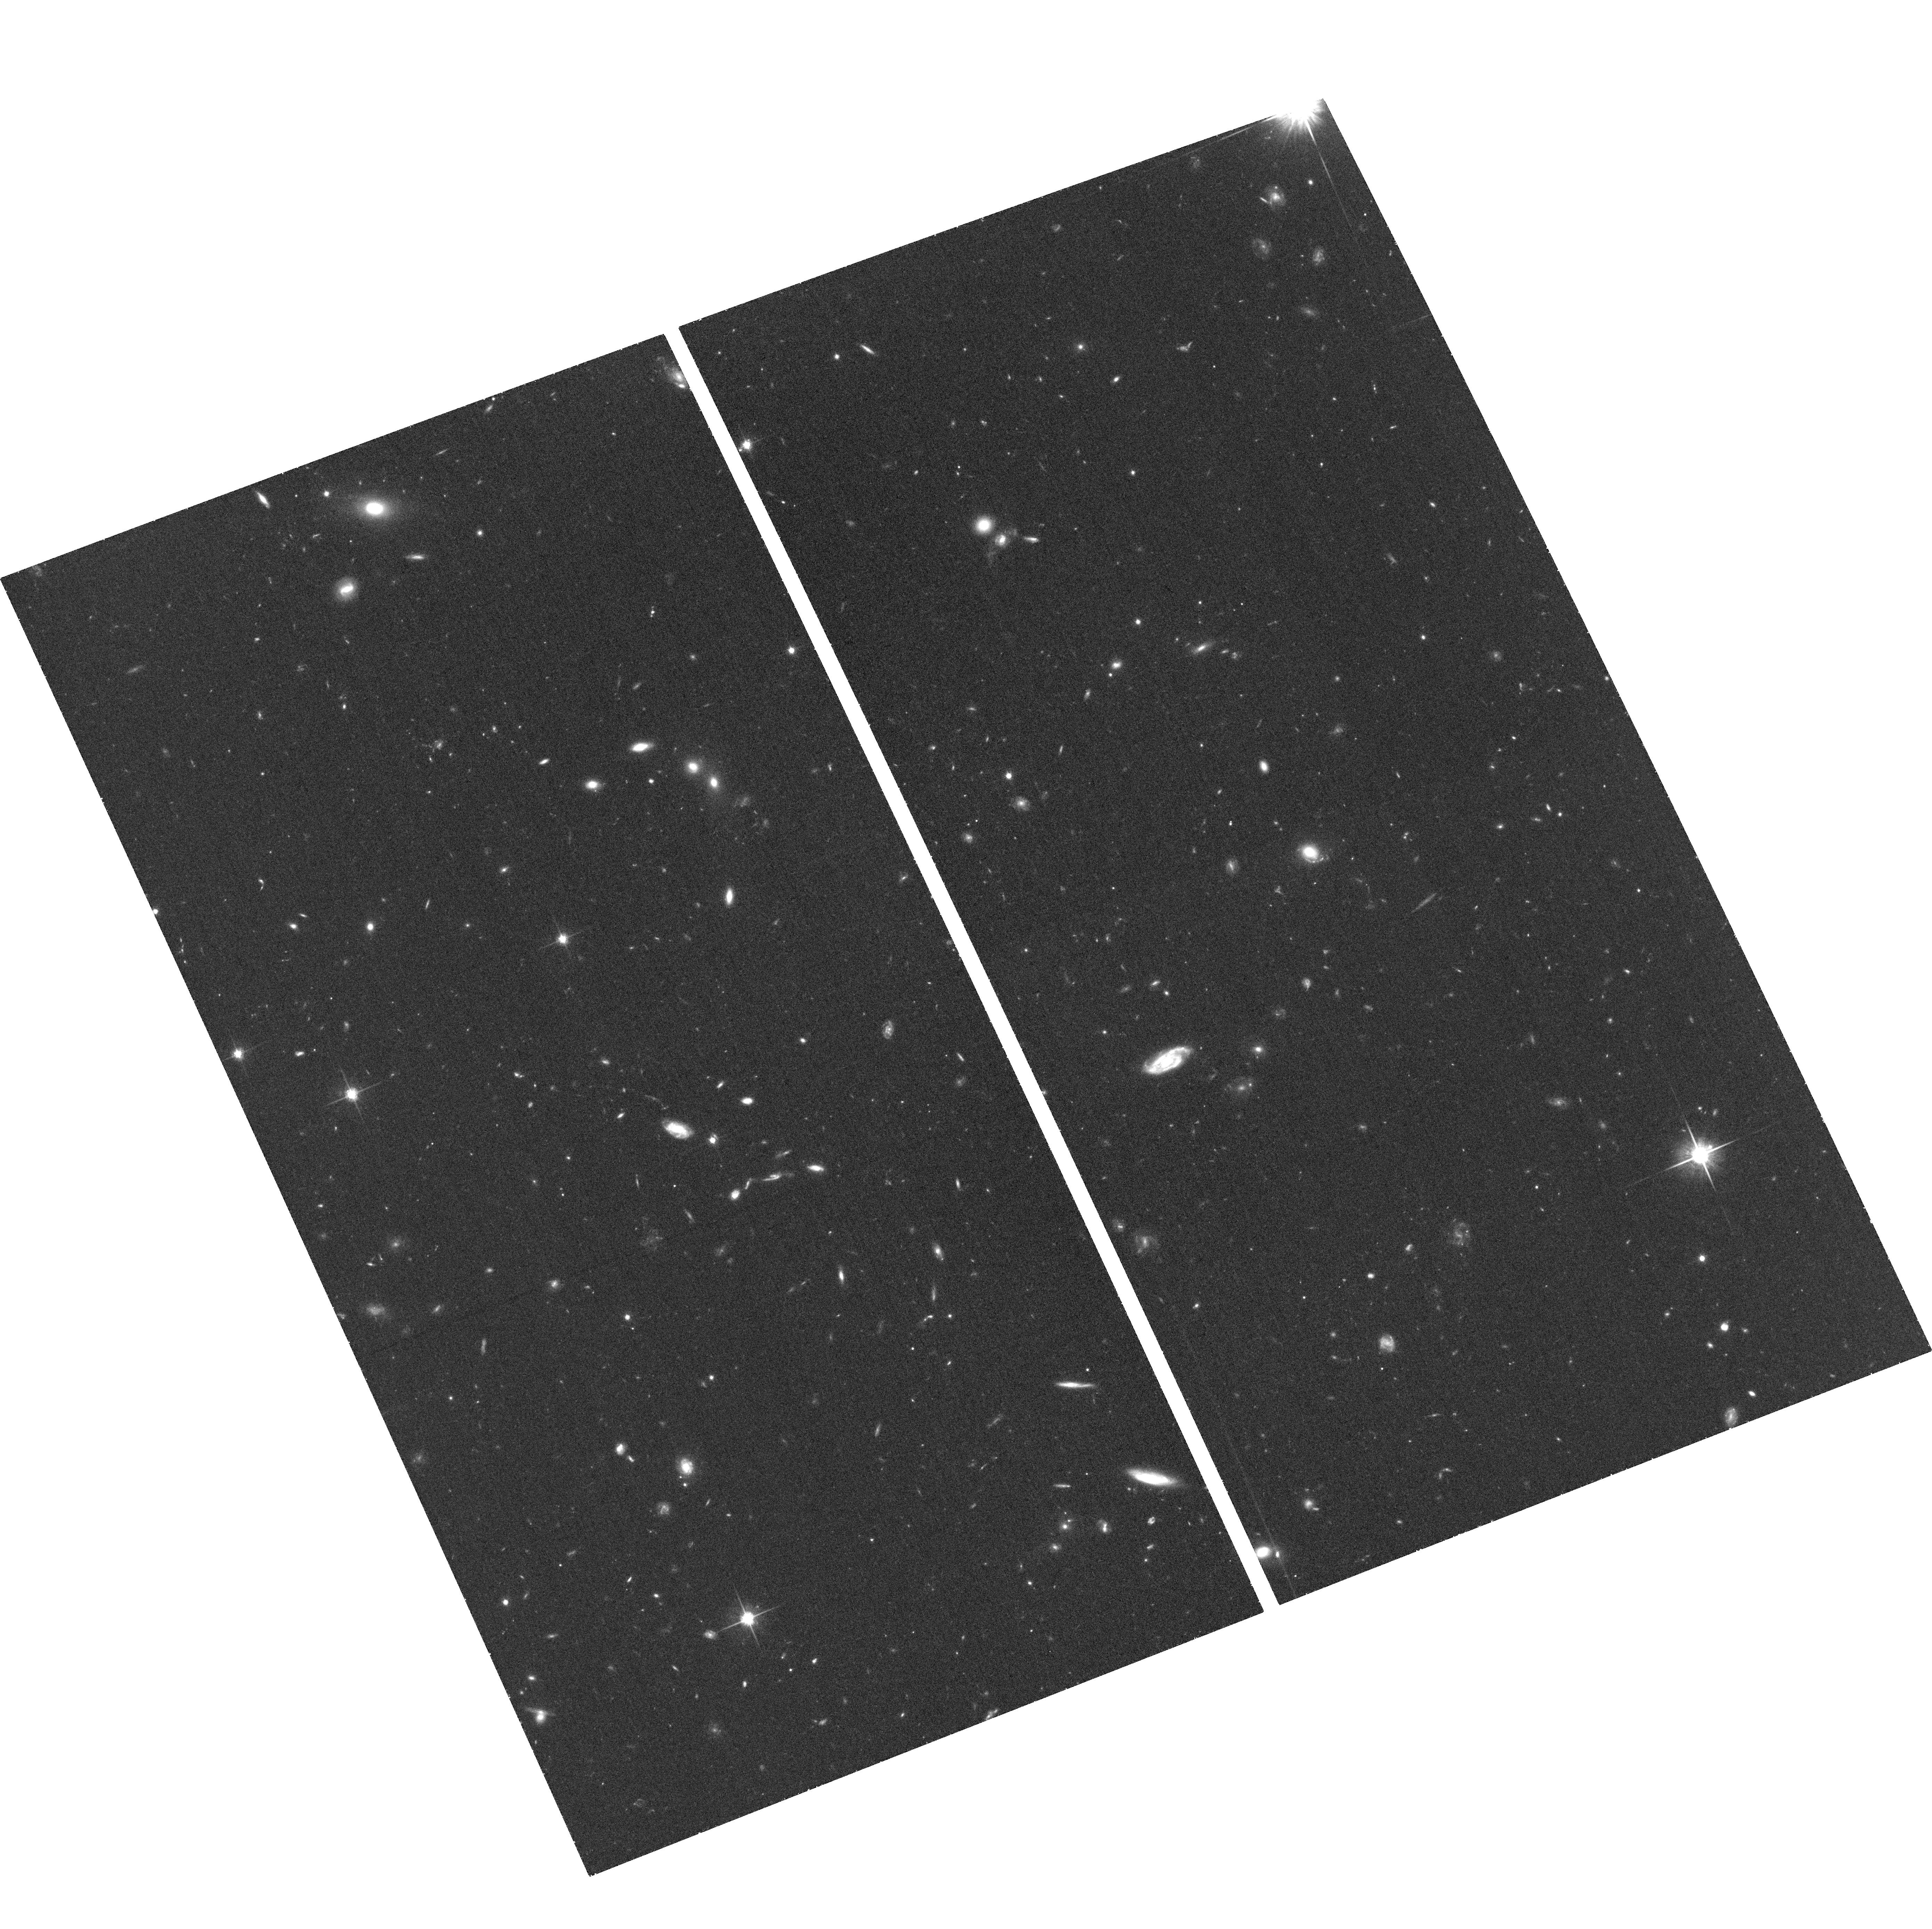
Target: SDSSJ0840+5051. Instrument: ACS/WFC. Filter: F814W. Exposure: 40 min. Observation ID: hst_12209_10_acs_wfc_f814w_jbiv10

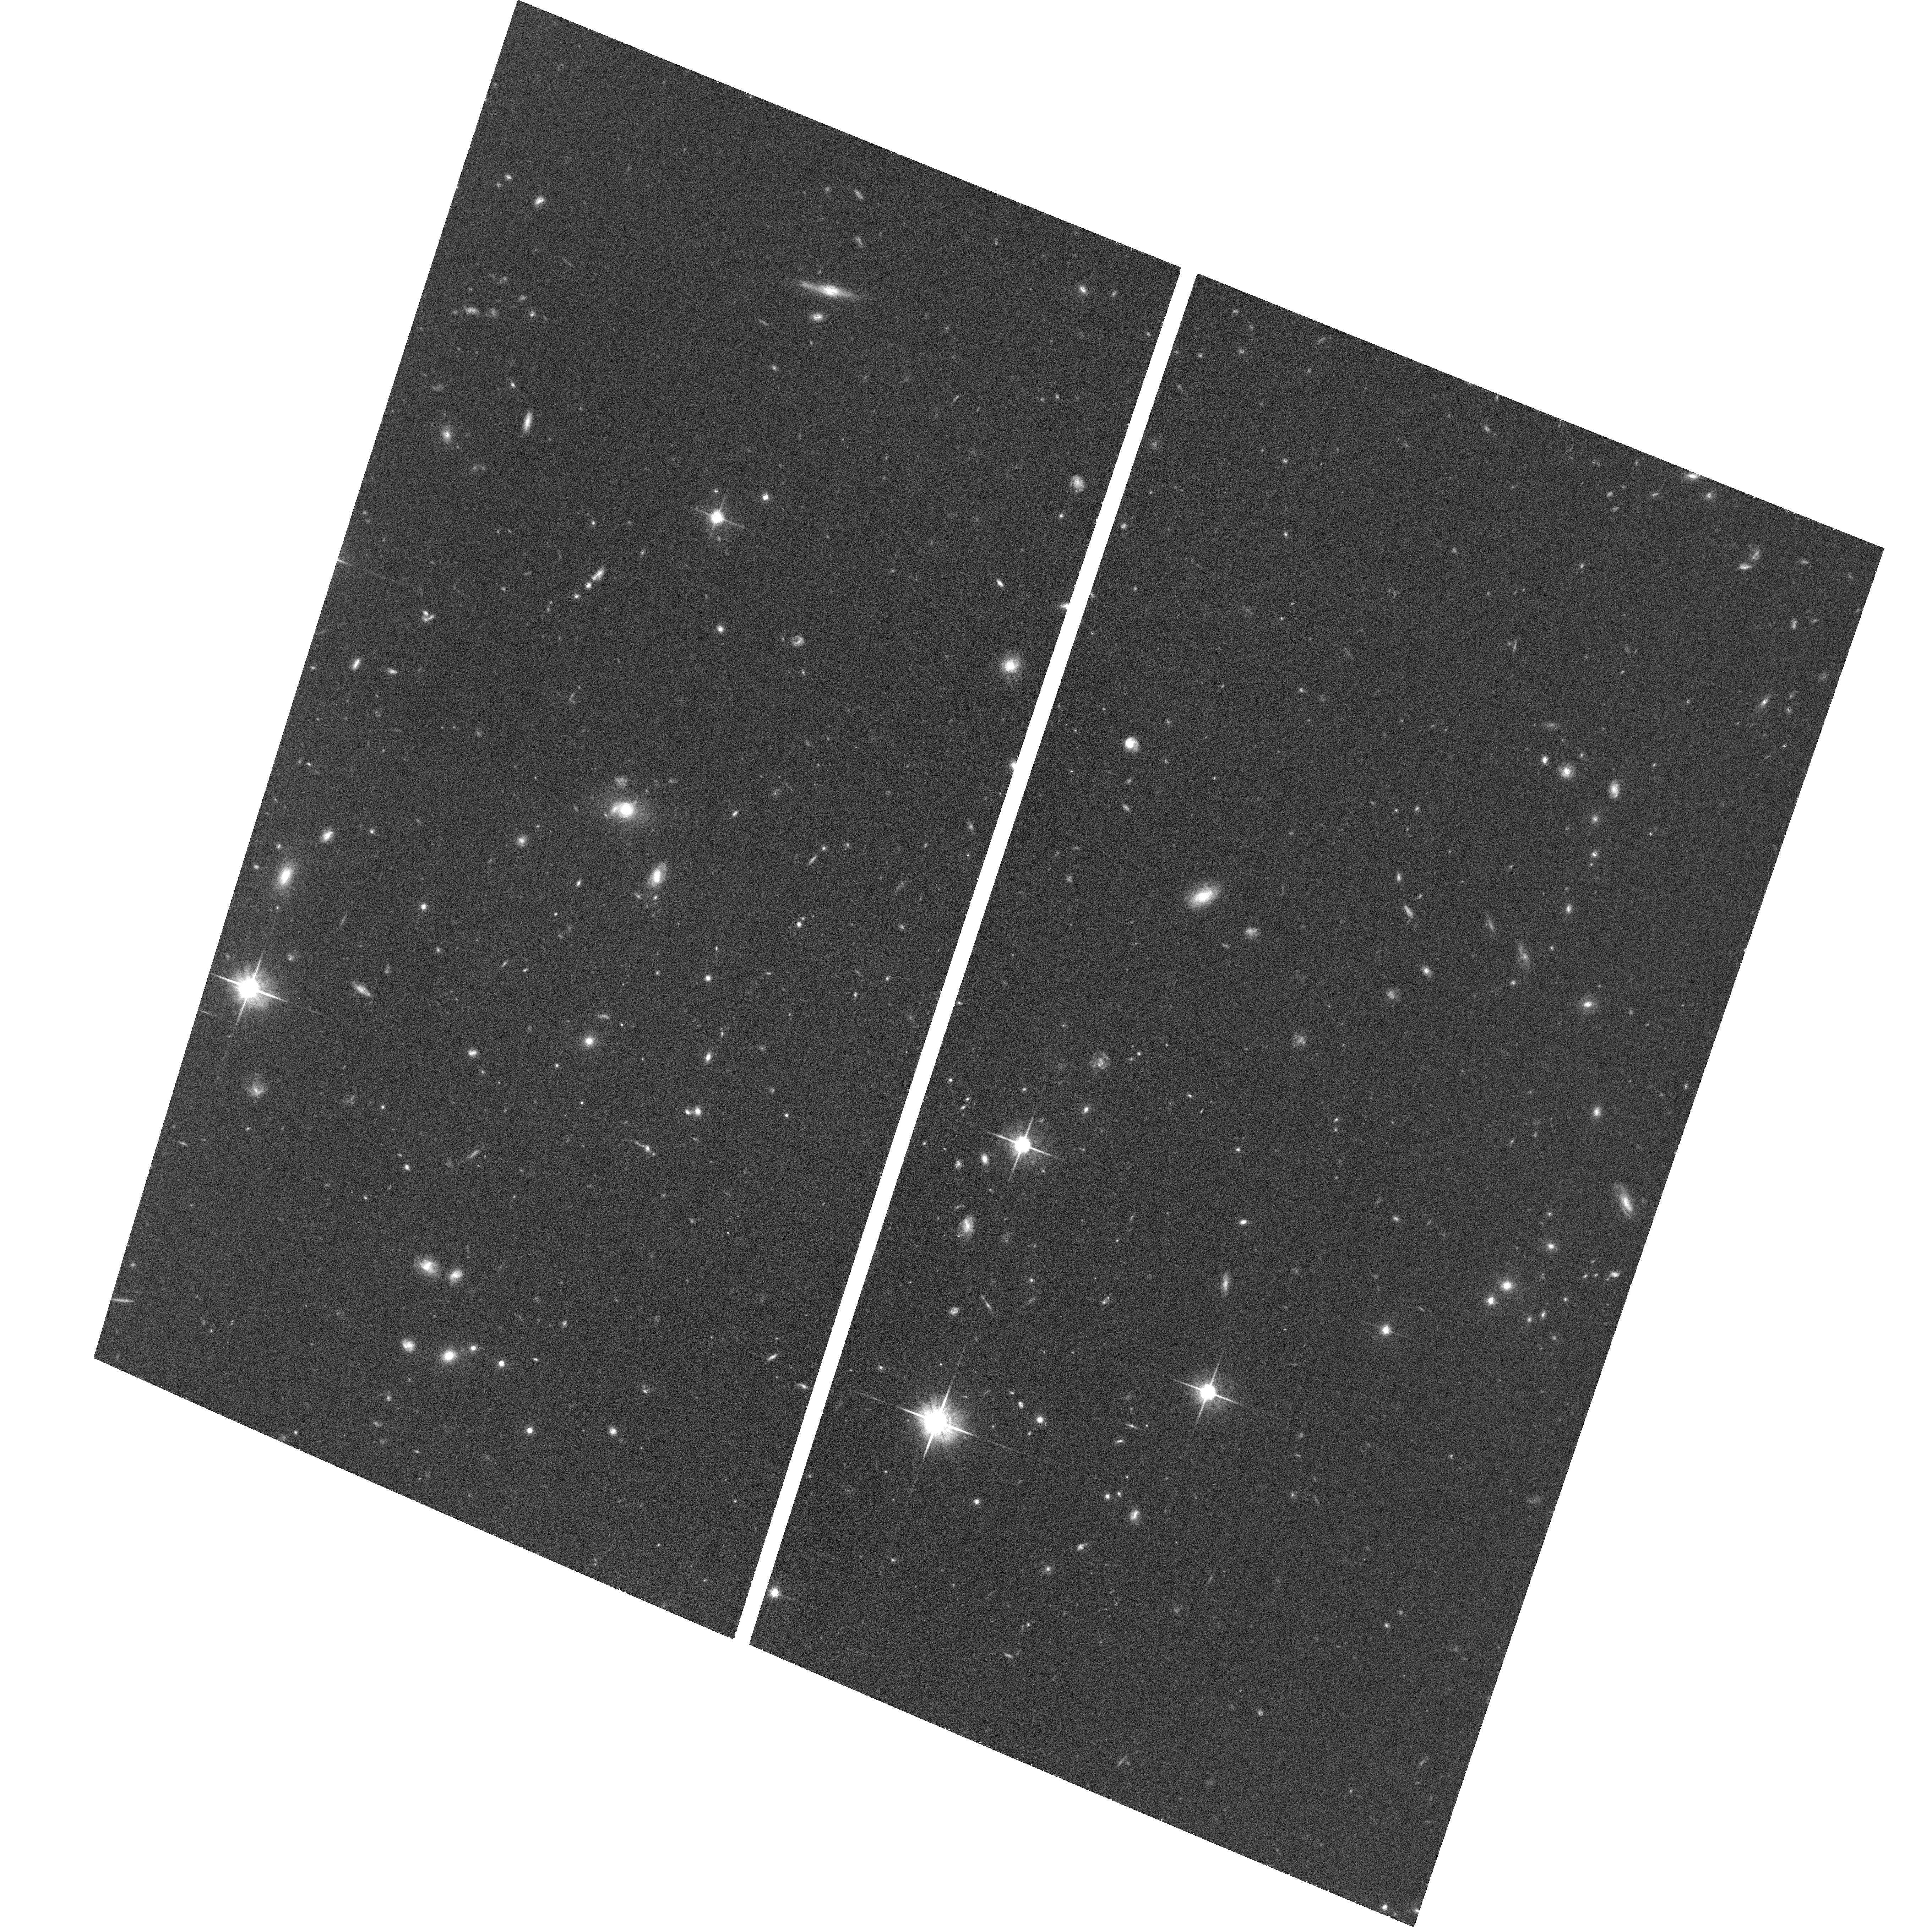
Target: SDSSJ1452+3323. Instrument: ACS/WFC. Filter: F814W. Exposure: 37 min. Observation ID: hst_12209_29_acs_wfc_f814w_jbiv29

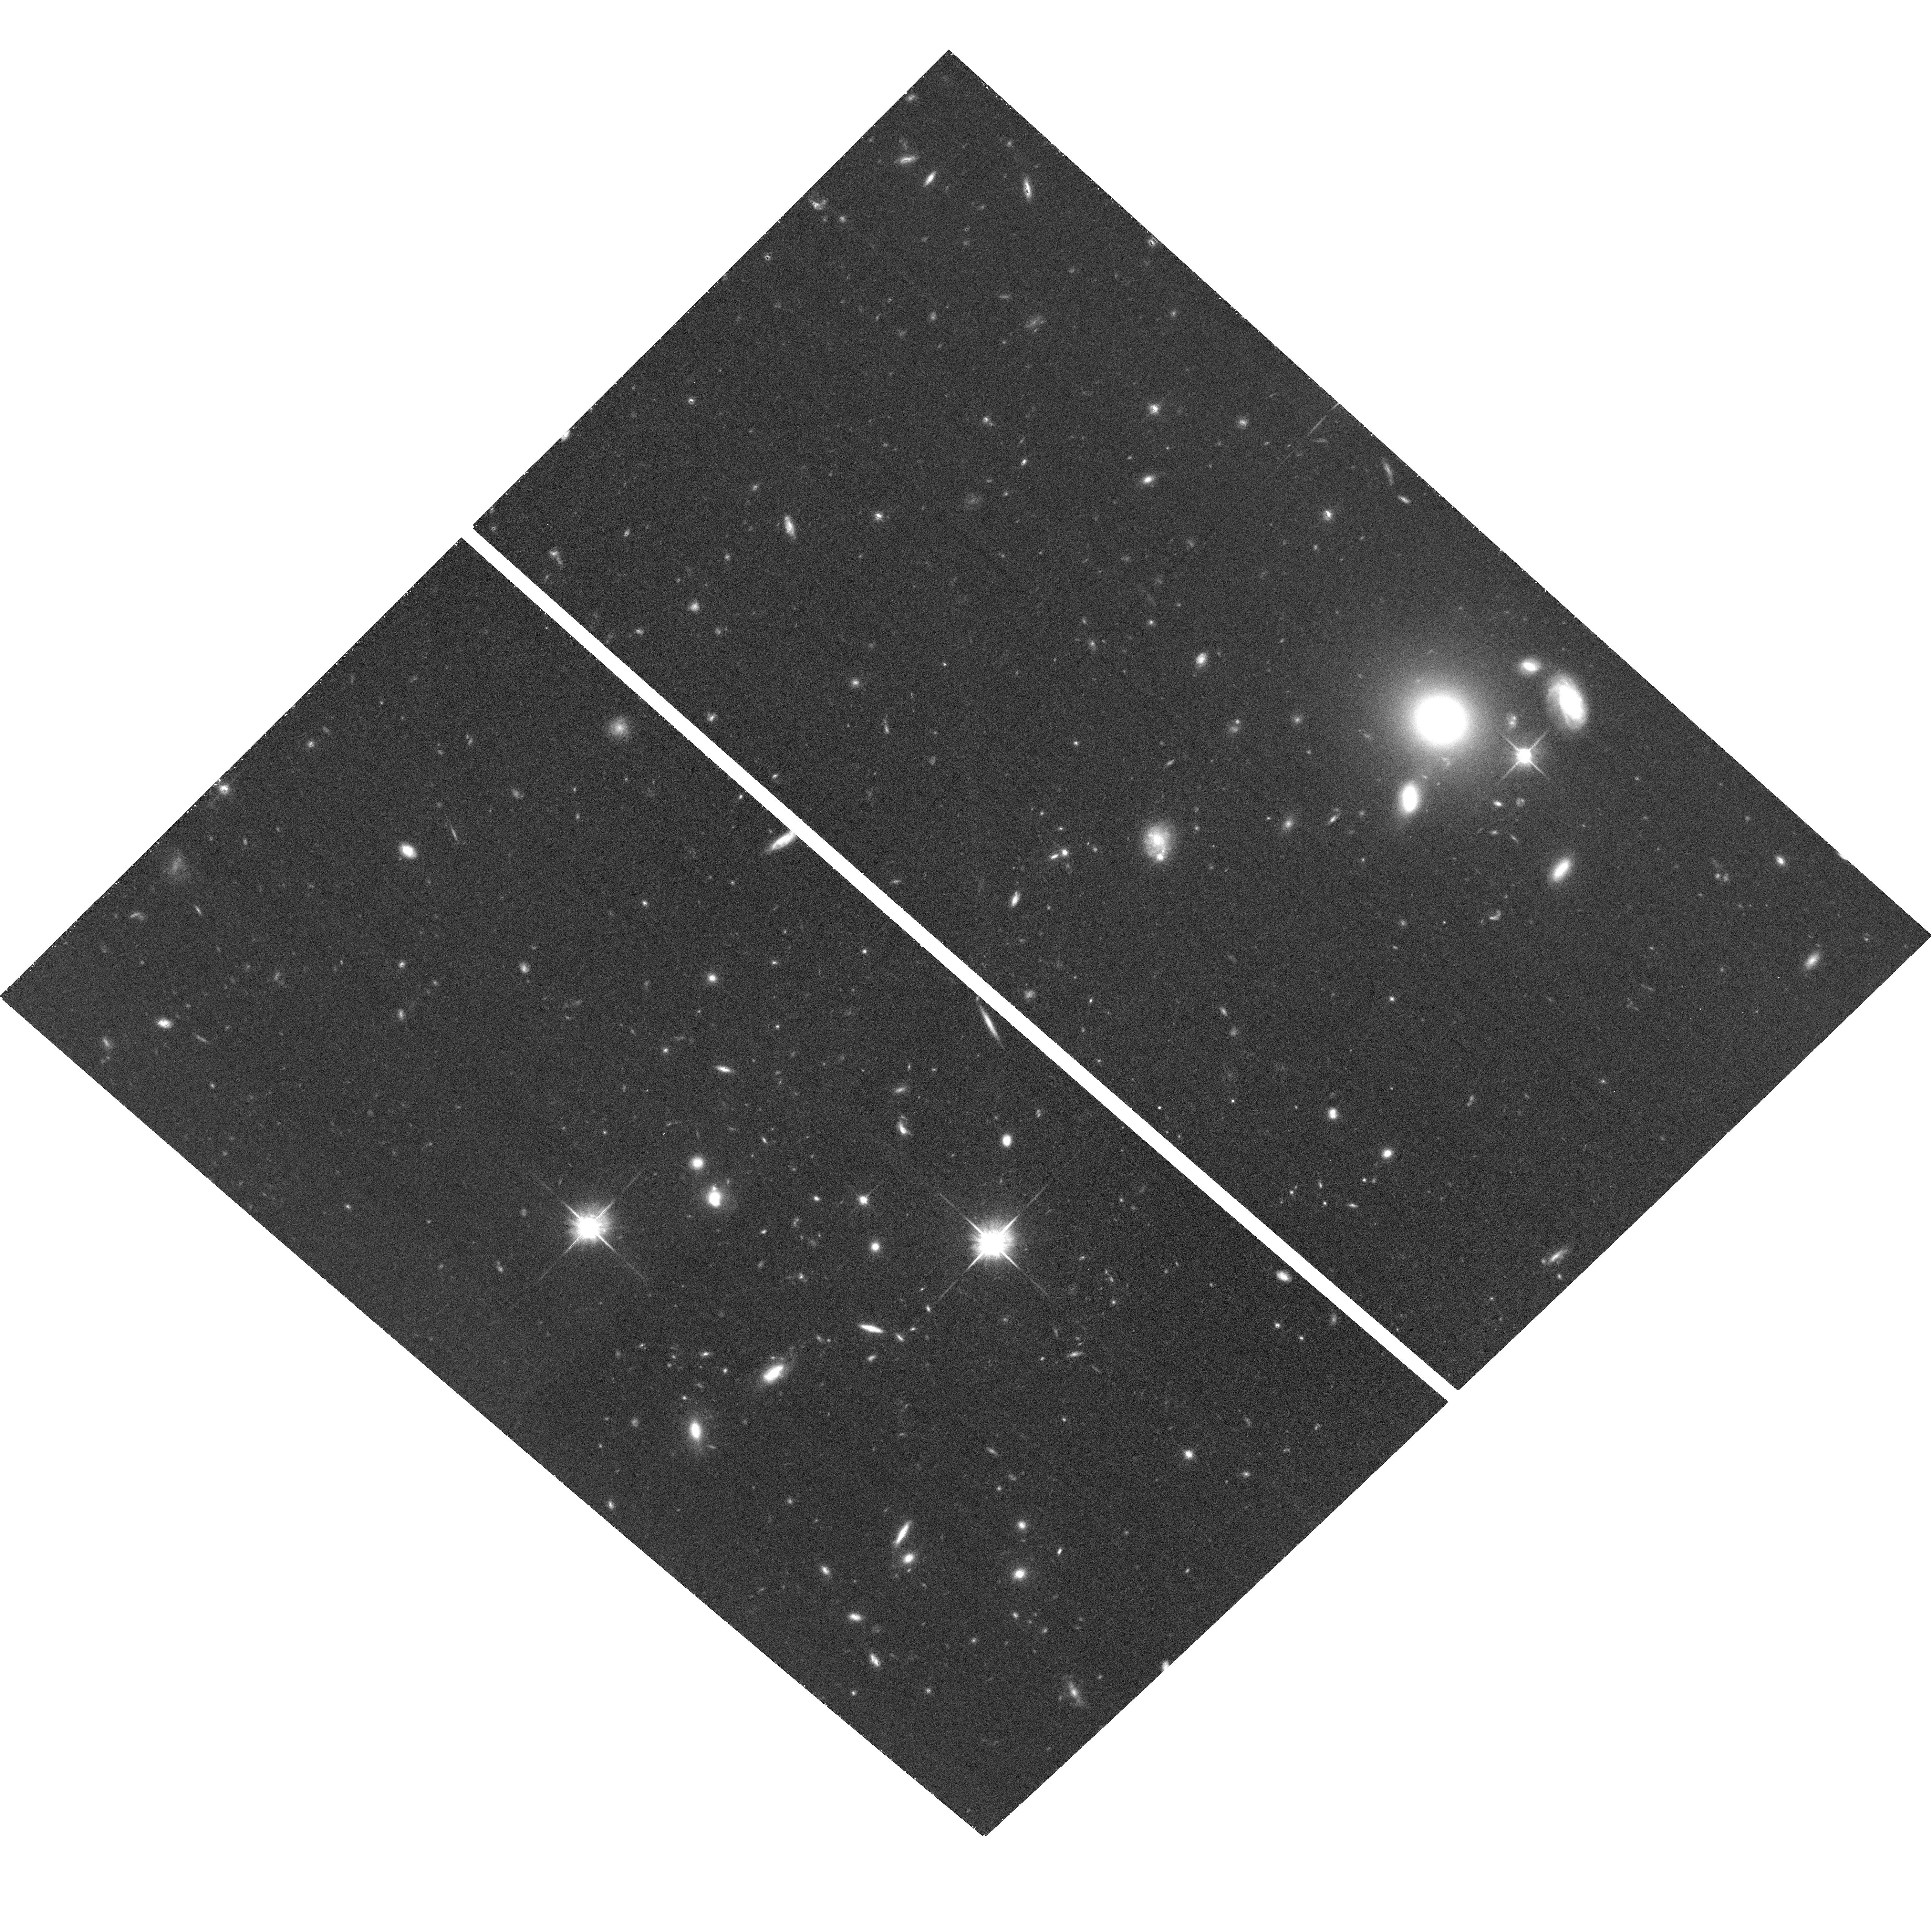
Target: SDSSJ0841+5017. Instrument: ACS/WFC. Filter: F814W. Exposure: 40 min. Observation ID: hst_12209_11_acs_wfc_f814w_jbiv11

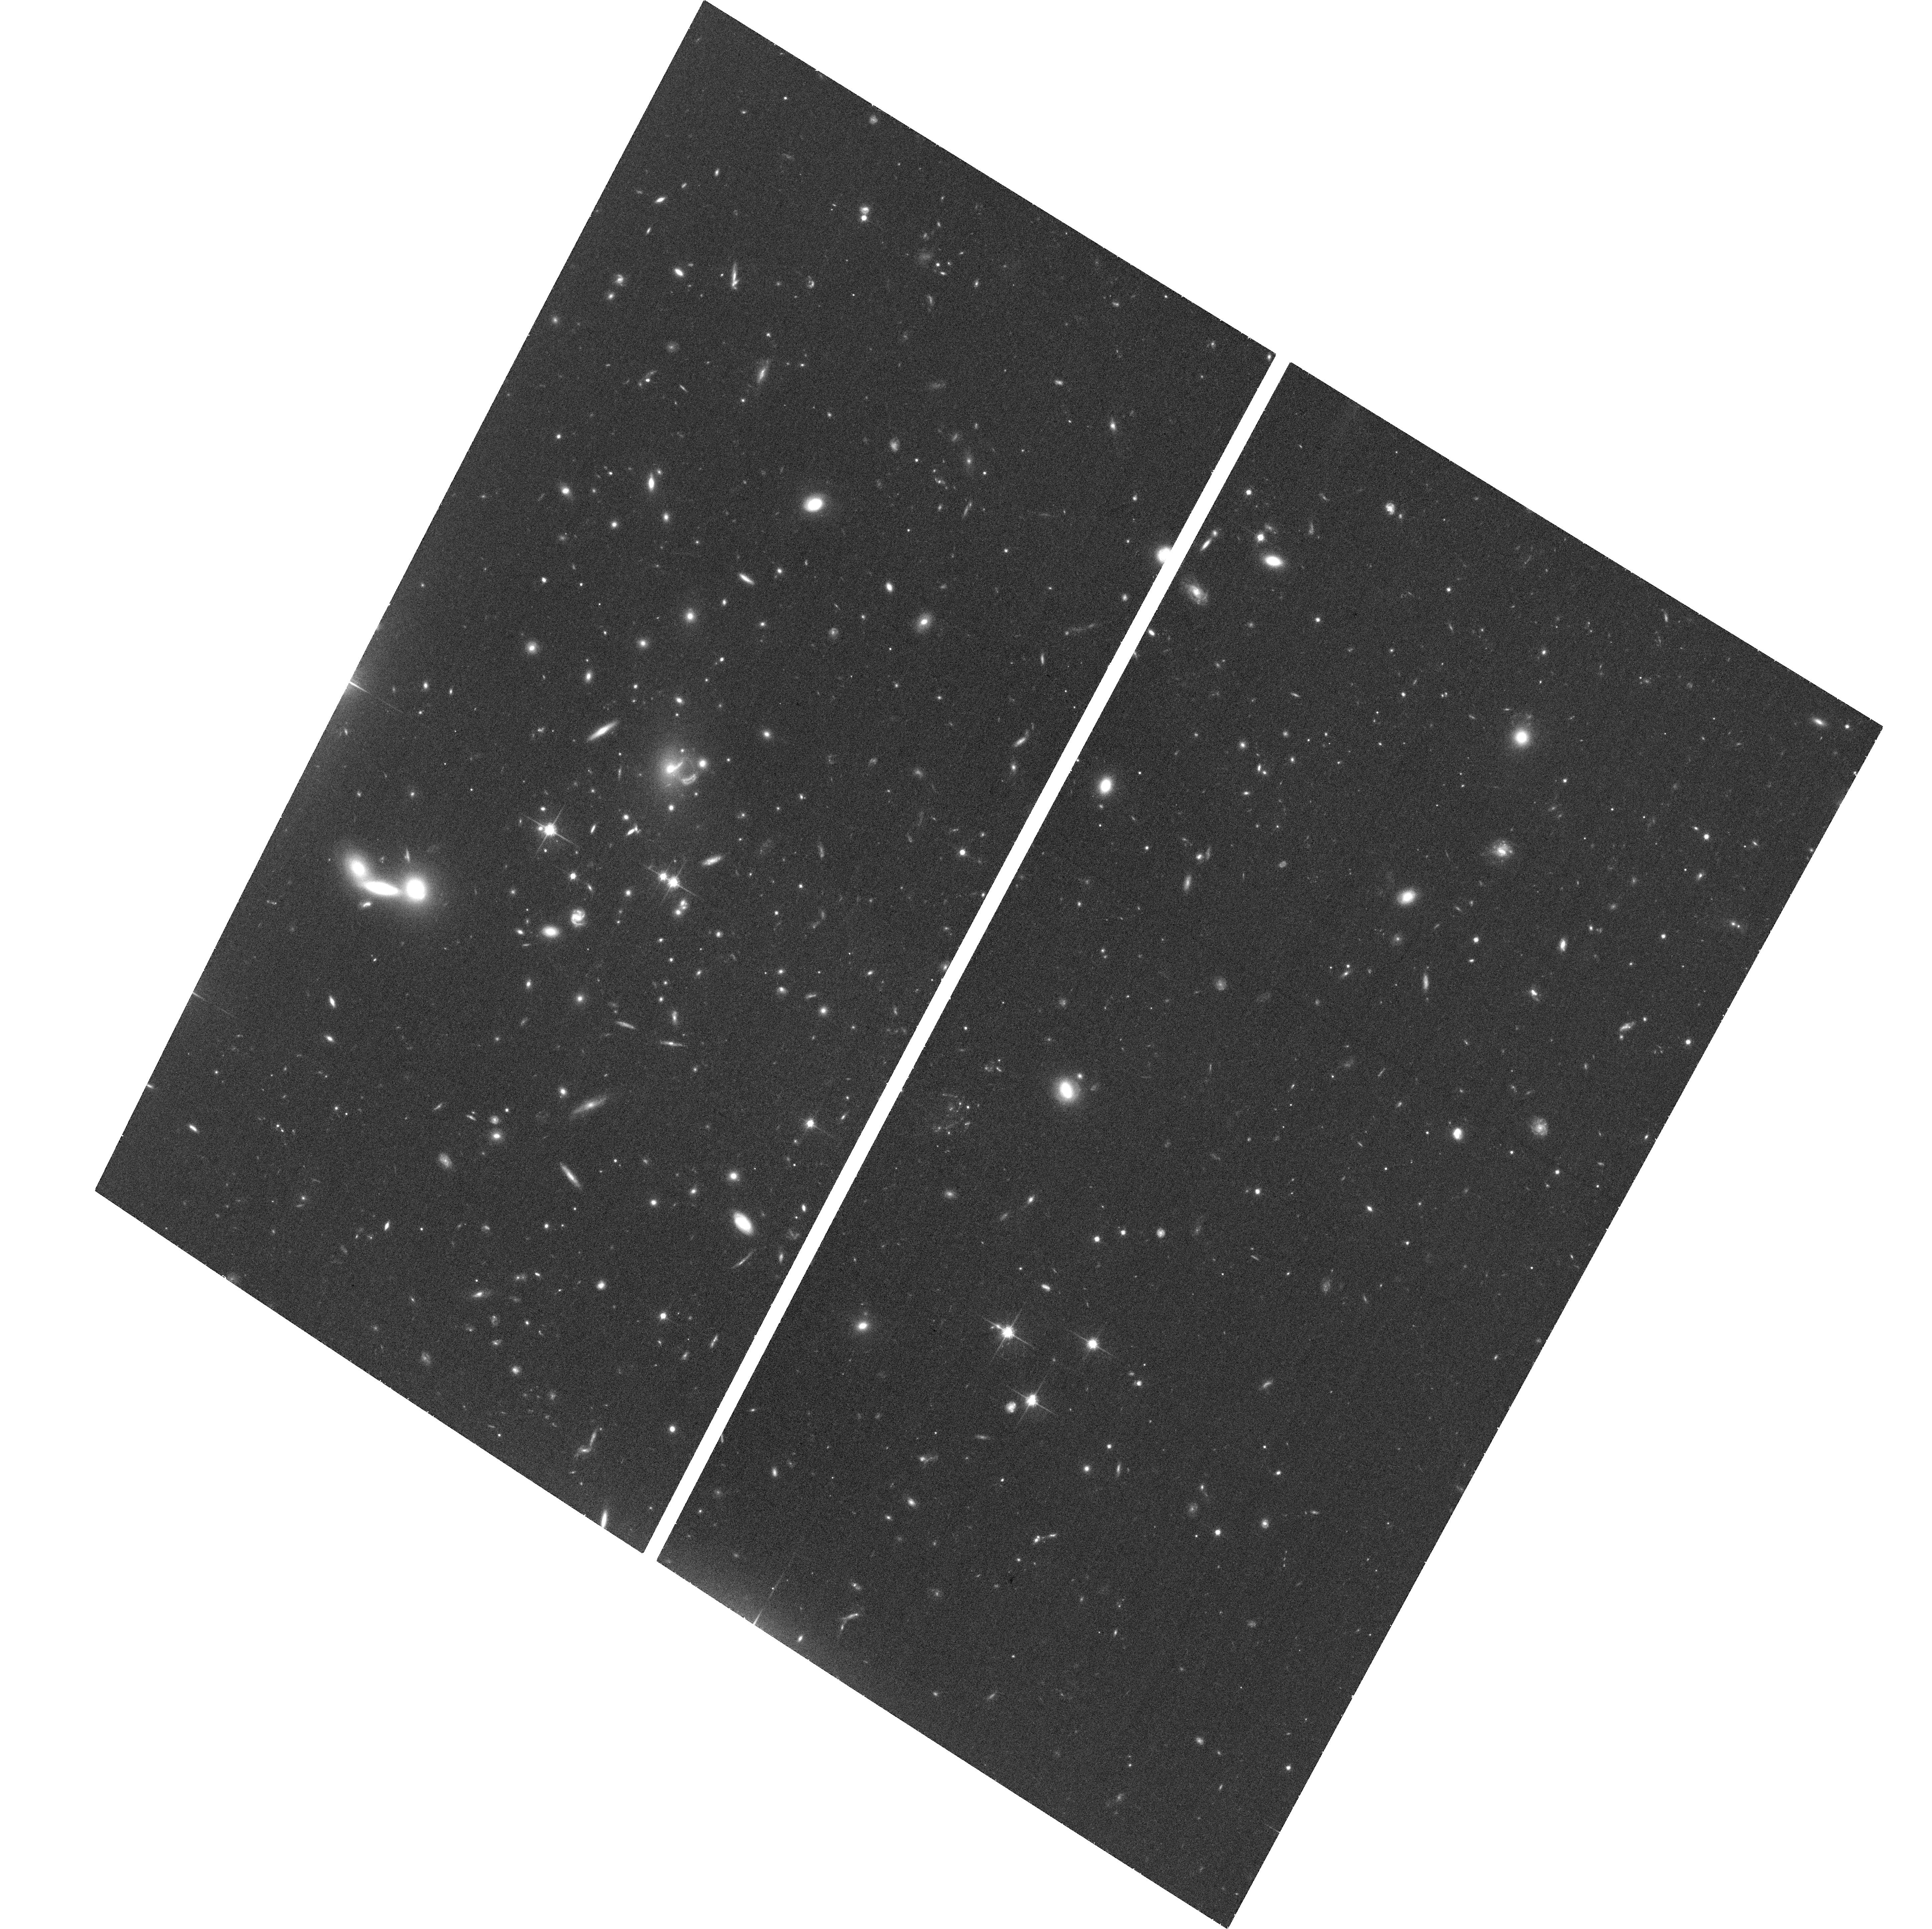
Target: SDSSJ1615+2056. Instrument: ACS/WFC. Filter: F814W. Exposure: 37 min. Observation ID: hst_12209_38_acs_wfc_f814w_jbiv38

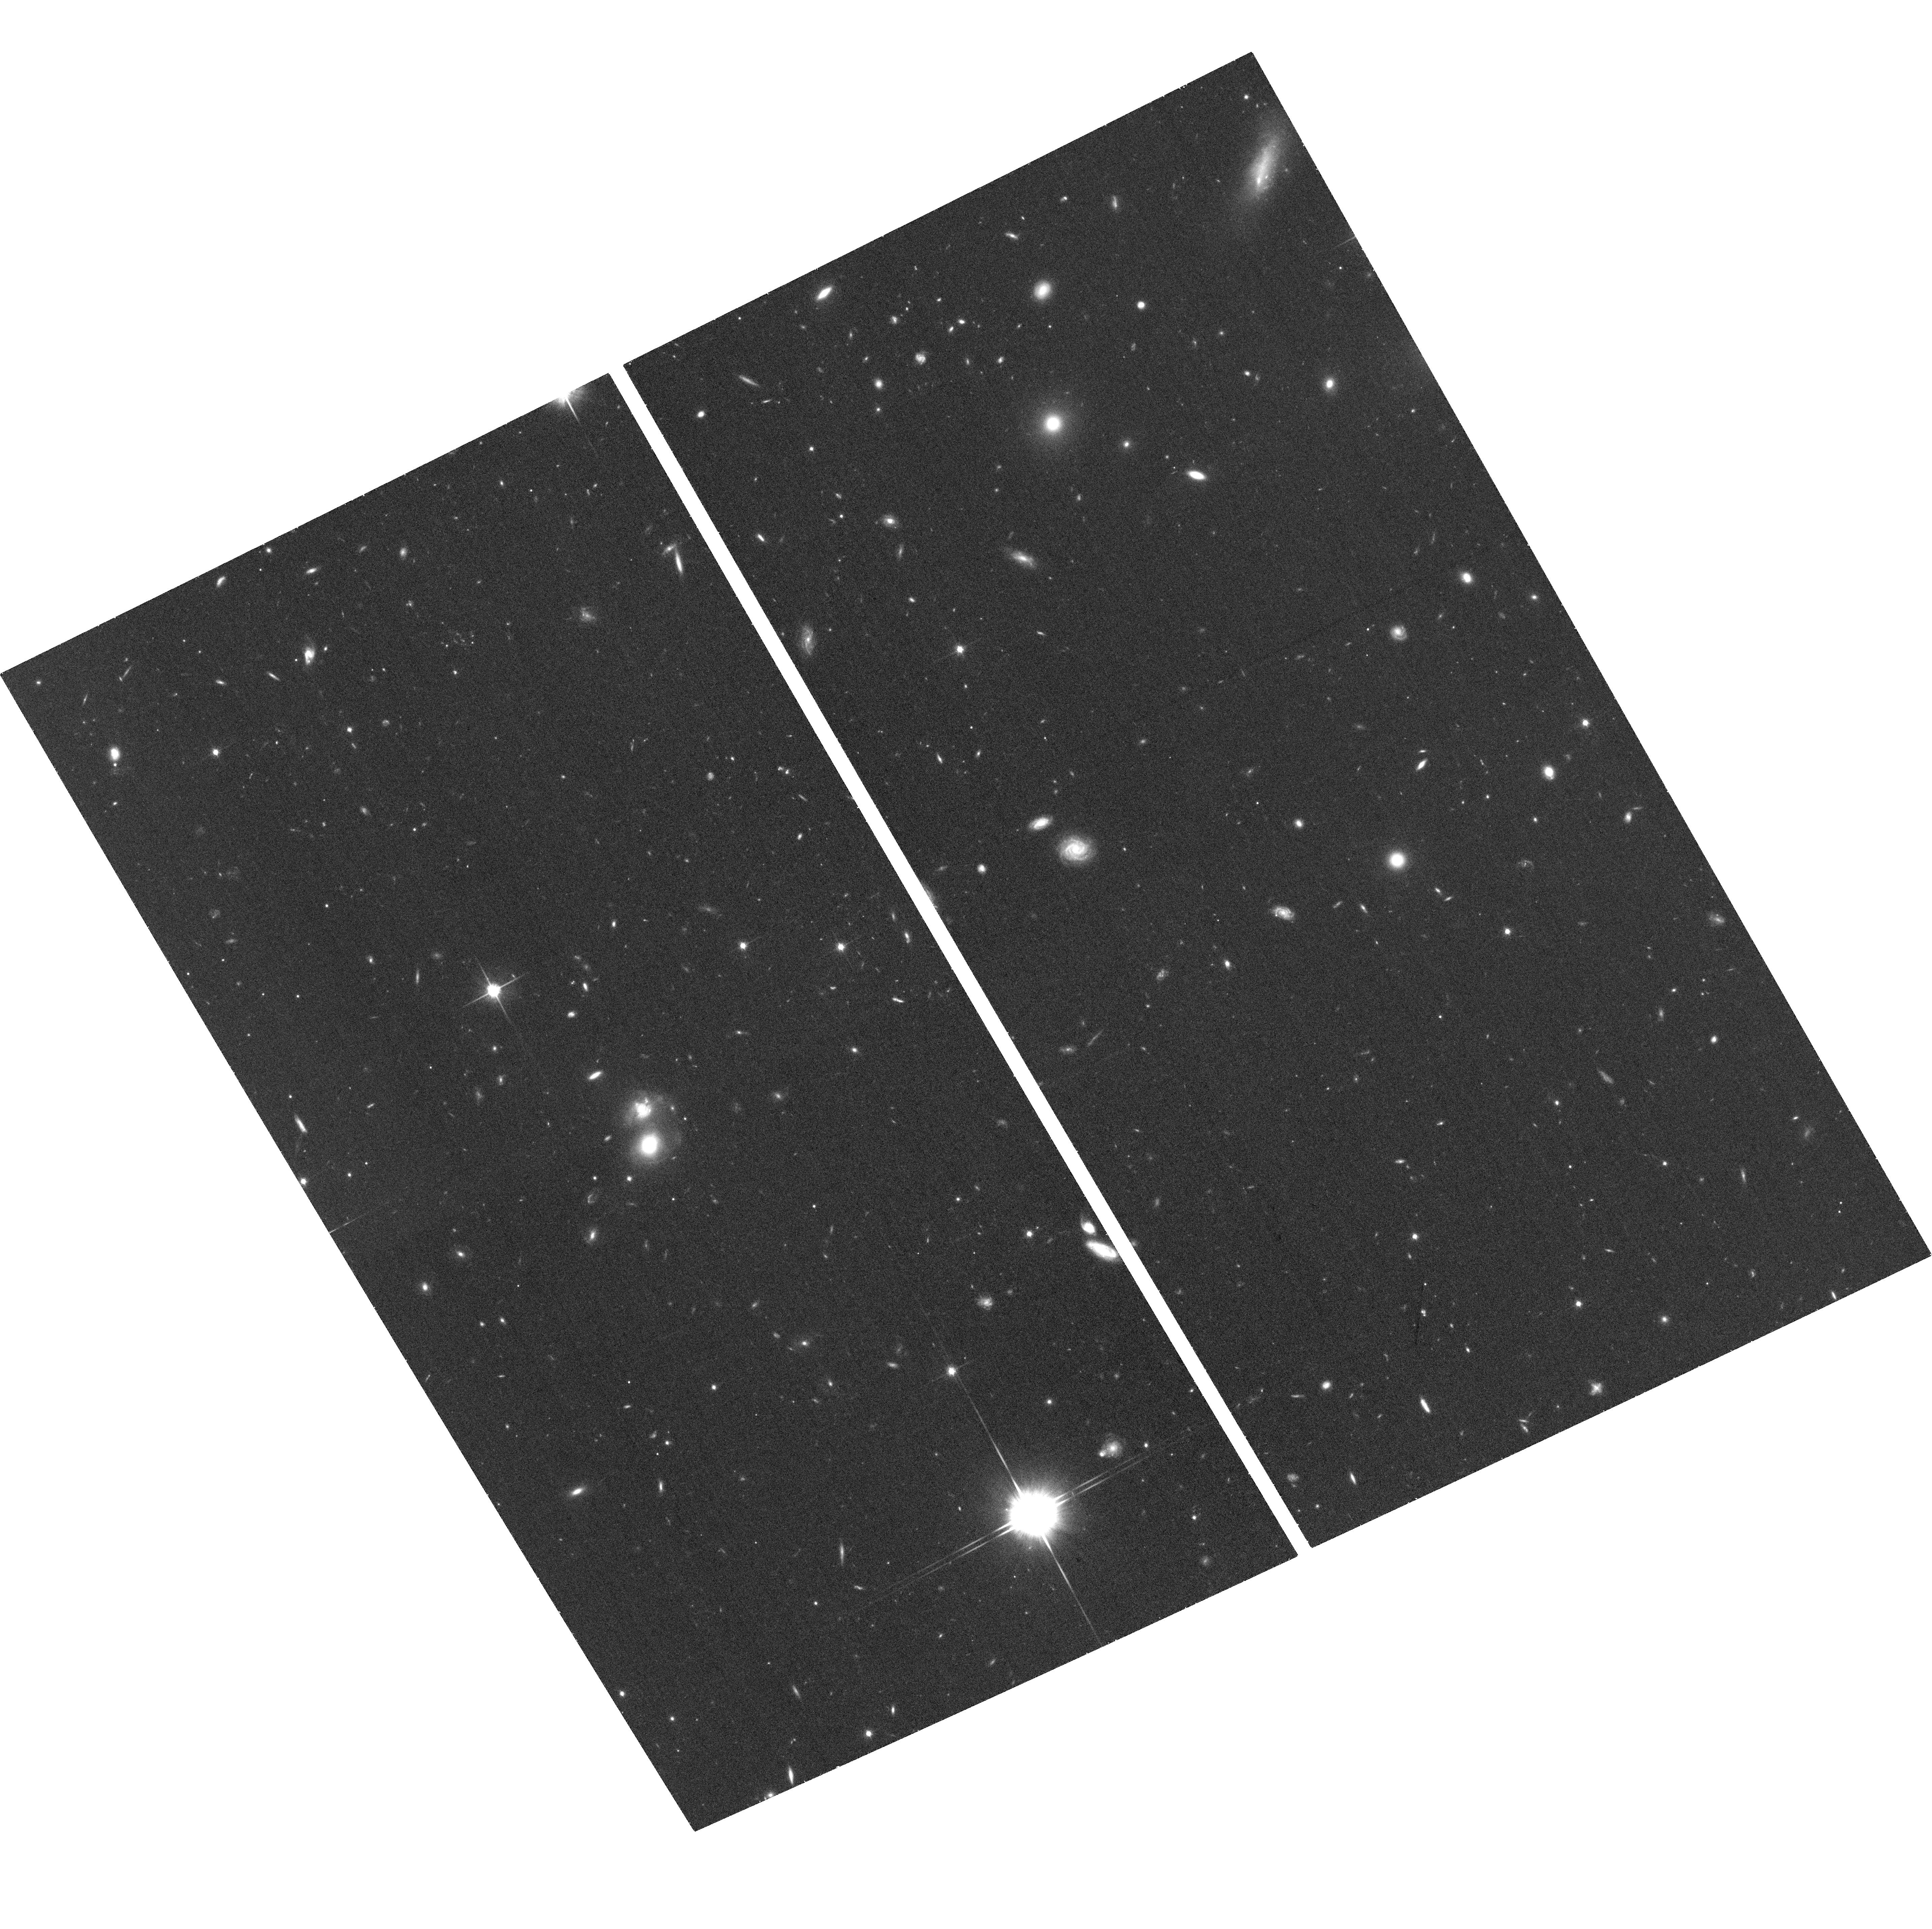
Target: SDSSJ1117-0133. Instrument: ACS/WFC. Filter: F814W. Exposure: 37 min. Observation ID: hst_12209_17_acs_wfc_f814w_jbiv17

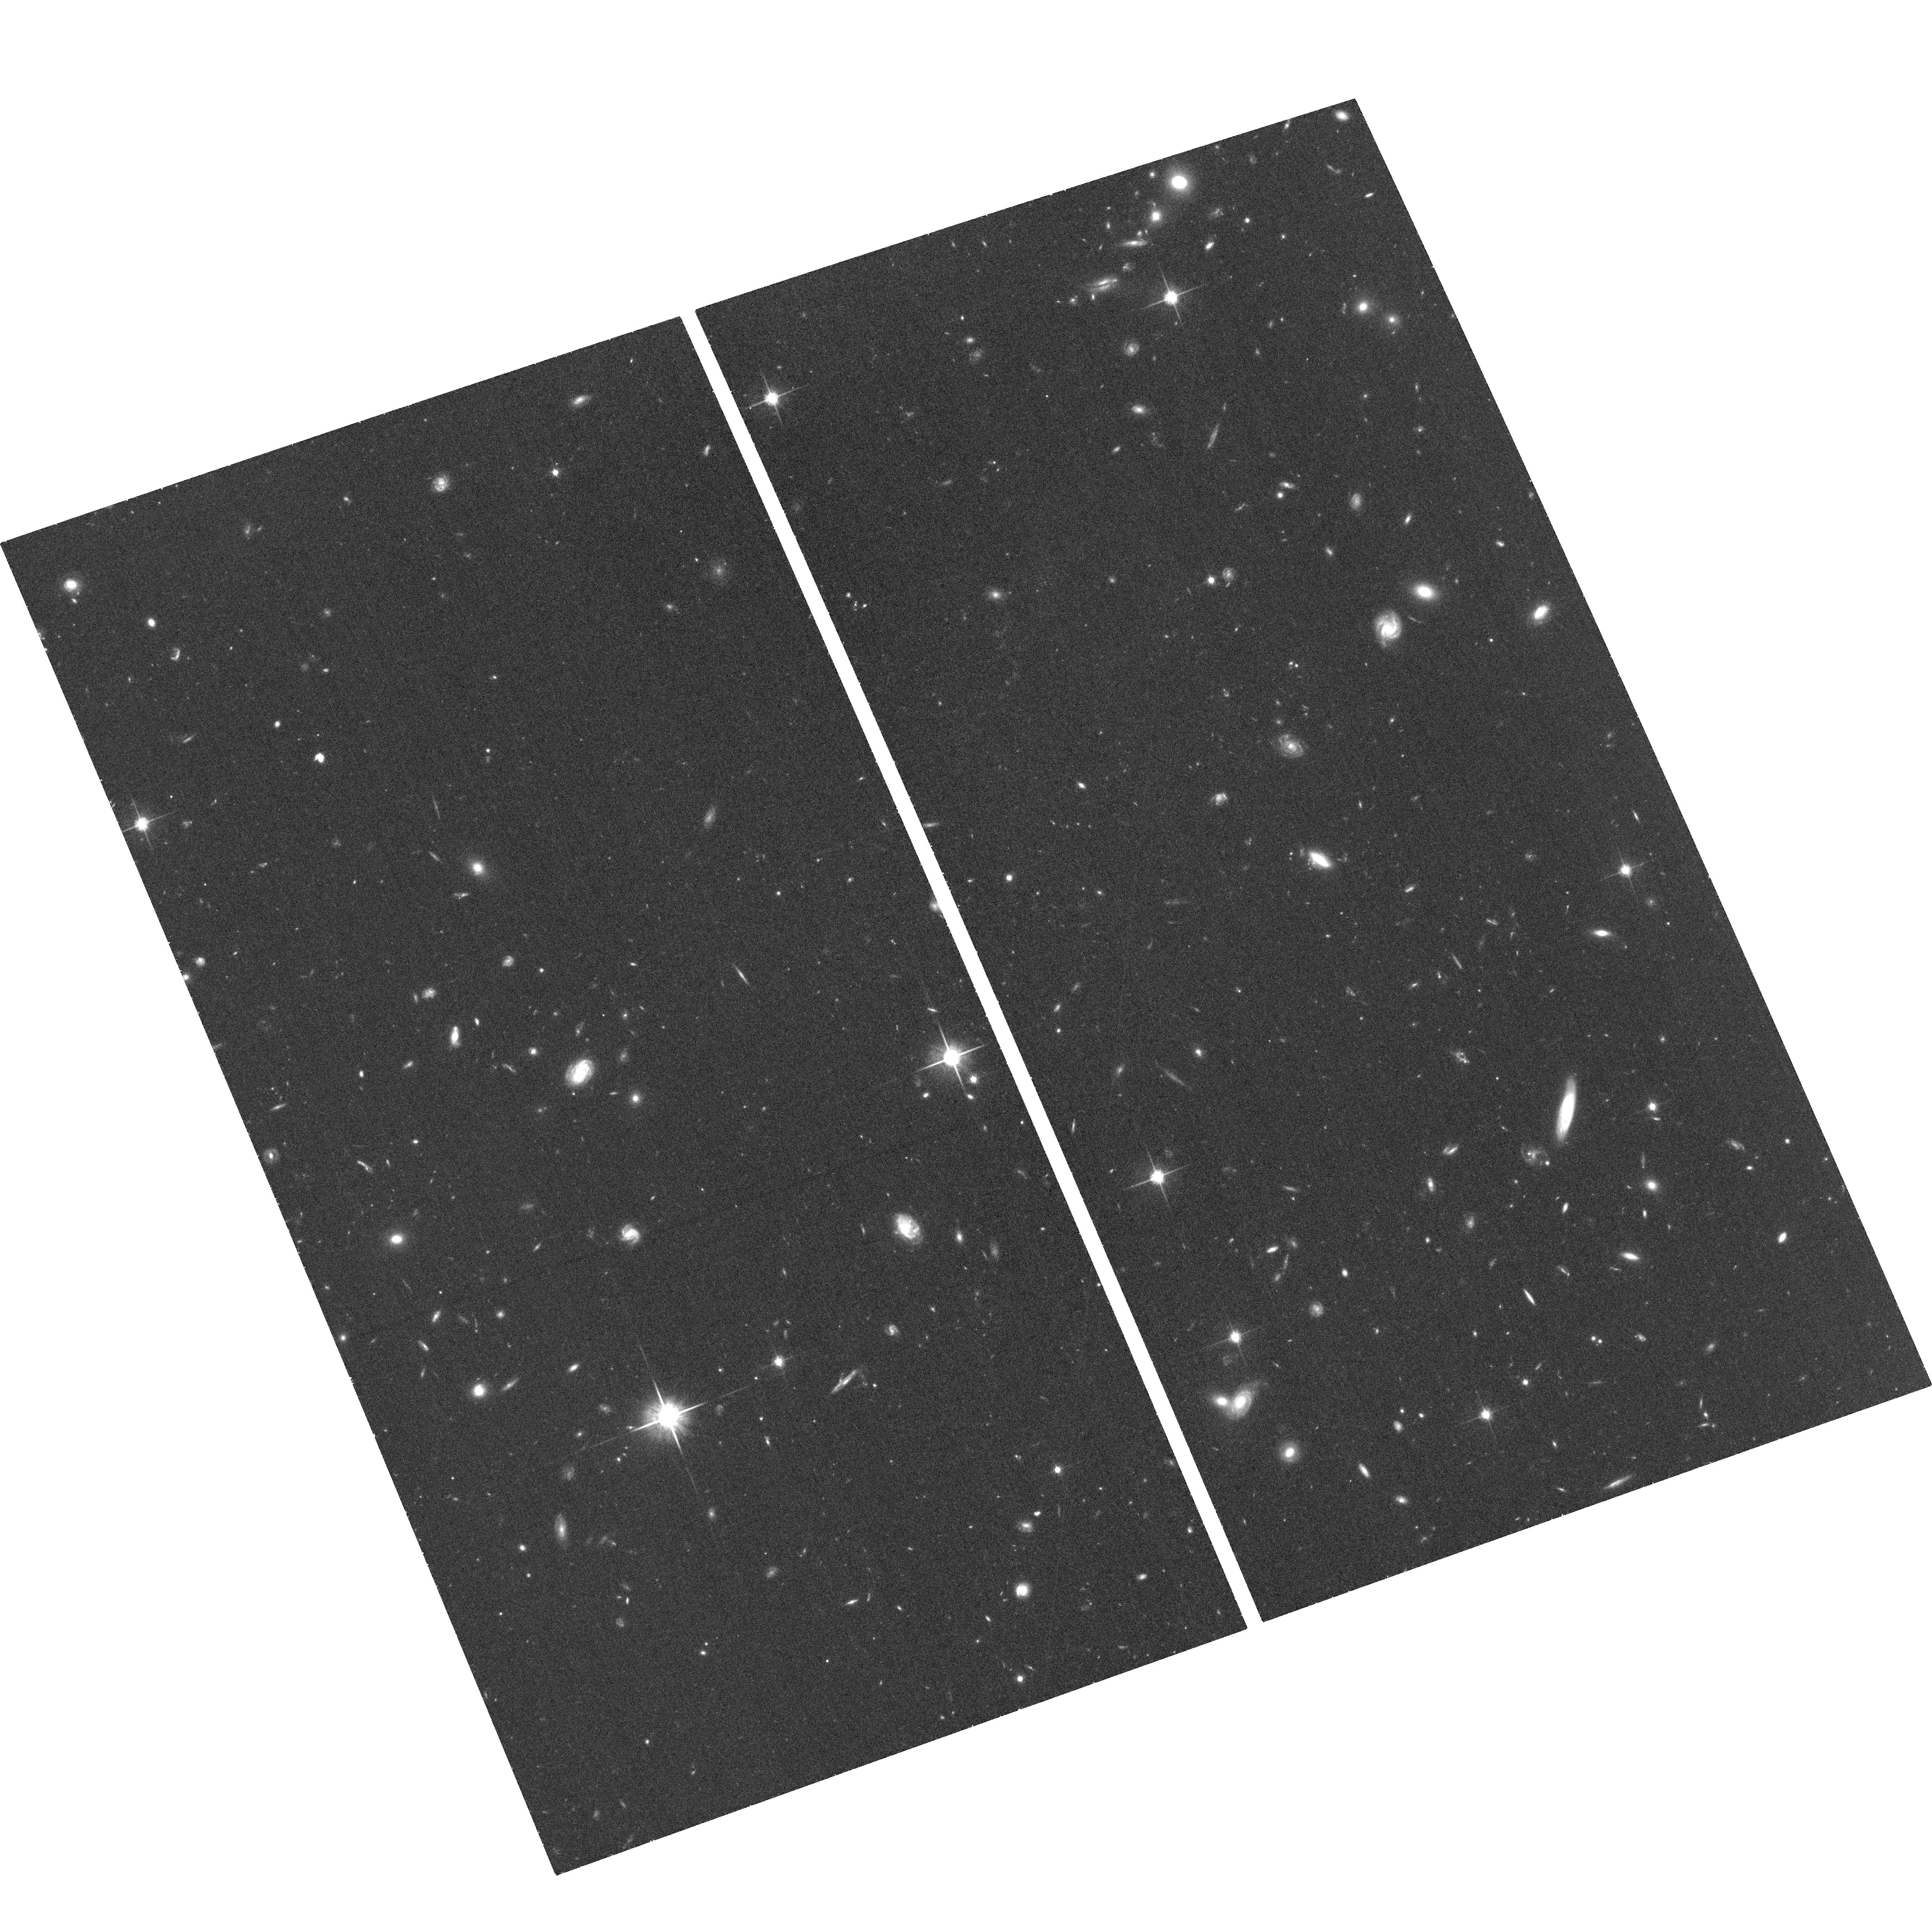
Target: SDSSJ0837+4937. Instrument: ACS/WFC. Filter: F814W. Exposure: 39 min. Observation ID: hst_12209_09_acs_wfc_f814w_jbiv09

A Strong Lensing Measurement of the Evolution of Mass Structure in Giant Elliptical Galaxies (PI: Bolton, Adam S.)

The structure and evolution of giant elliptical galaxies provide key quantitative tests for the theory of hierarchical galaxy formation in a cold dark matter dominated universe. Strong gravitational lensing provides the only direct means for the measurement of individual elliptical galaxy masses beyond the local universe, but there are currently no large and homogeneous samples of strong lens galaxies at significant cosmological look-back time. Hence, an accurate and unambiguous measurement of the evolution of the mass-density structure of elliptical galaxies has until now been impossible. Using spectroscopic data from the recently initiated Baryon Oscillation Spectroscopic Survey (BOSS) of luminous elliptical galaxies at redshifts from approximately 0.4 to 0.7, we have identified a large sample of high-probability strong gravitational lens candidates at significant cosmological look-back time, based on the detection of emission-line features from more distant galaxies along the same lines of sight as the target ellipticals. We propose to observe 45 of these systems with the ACS-WFC in order to confirm the incidence of lensing and to measure the masses of the lens galaxies. We will complement these lensing mass measurements with stellar velocity dispersions from ground-based follow-up spectroscopy. In combination with similar data from the Sloan Lens ACS (SLACS) Survey at lower redshifts, we will directly measure the cosmic evolution of the ratio between lensing mass and dynamical mass, to reveal the structural explanation for the observed size evolution of elliptical galaxies (at high mass). We will also measure the evolution of the logarithmic mass-density profile of massive ellipticals, which is sensitive to the details of the merging histories through which they are assembled. Finally, we will use our lensing mass-to-light measurements to translate the BOSS galaxy luminosity function into a mass function, and determine its evolution in combination with data from the original Sloan Digital Sky Survey.